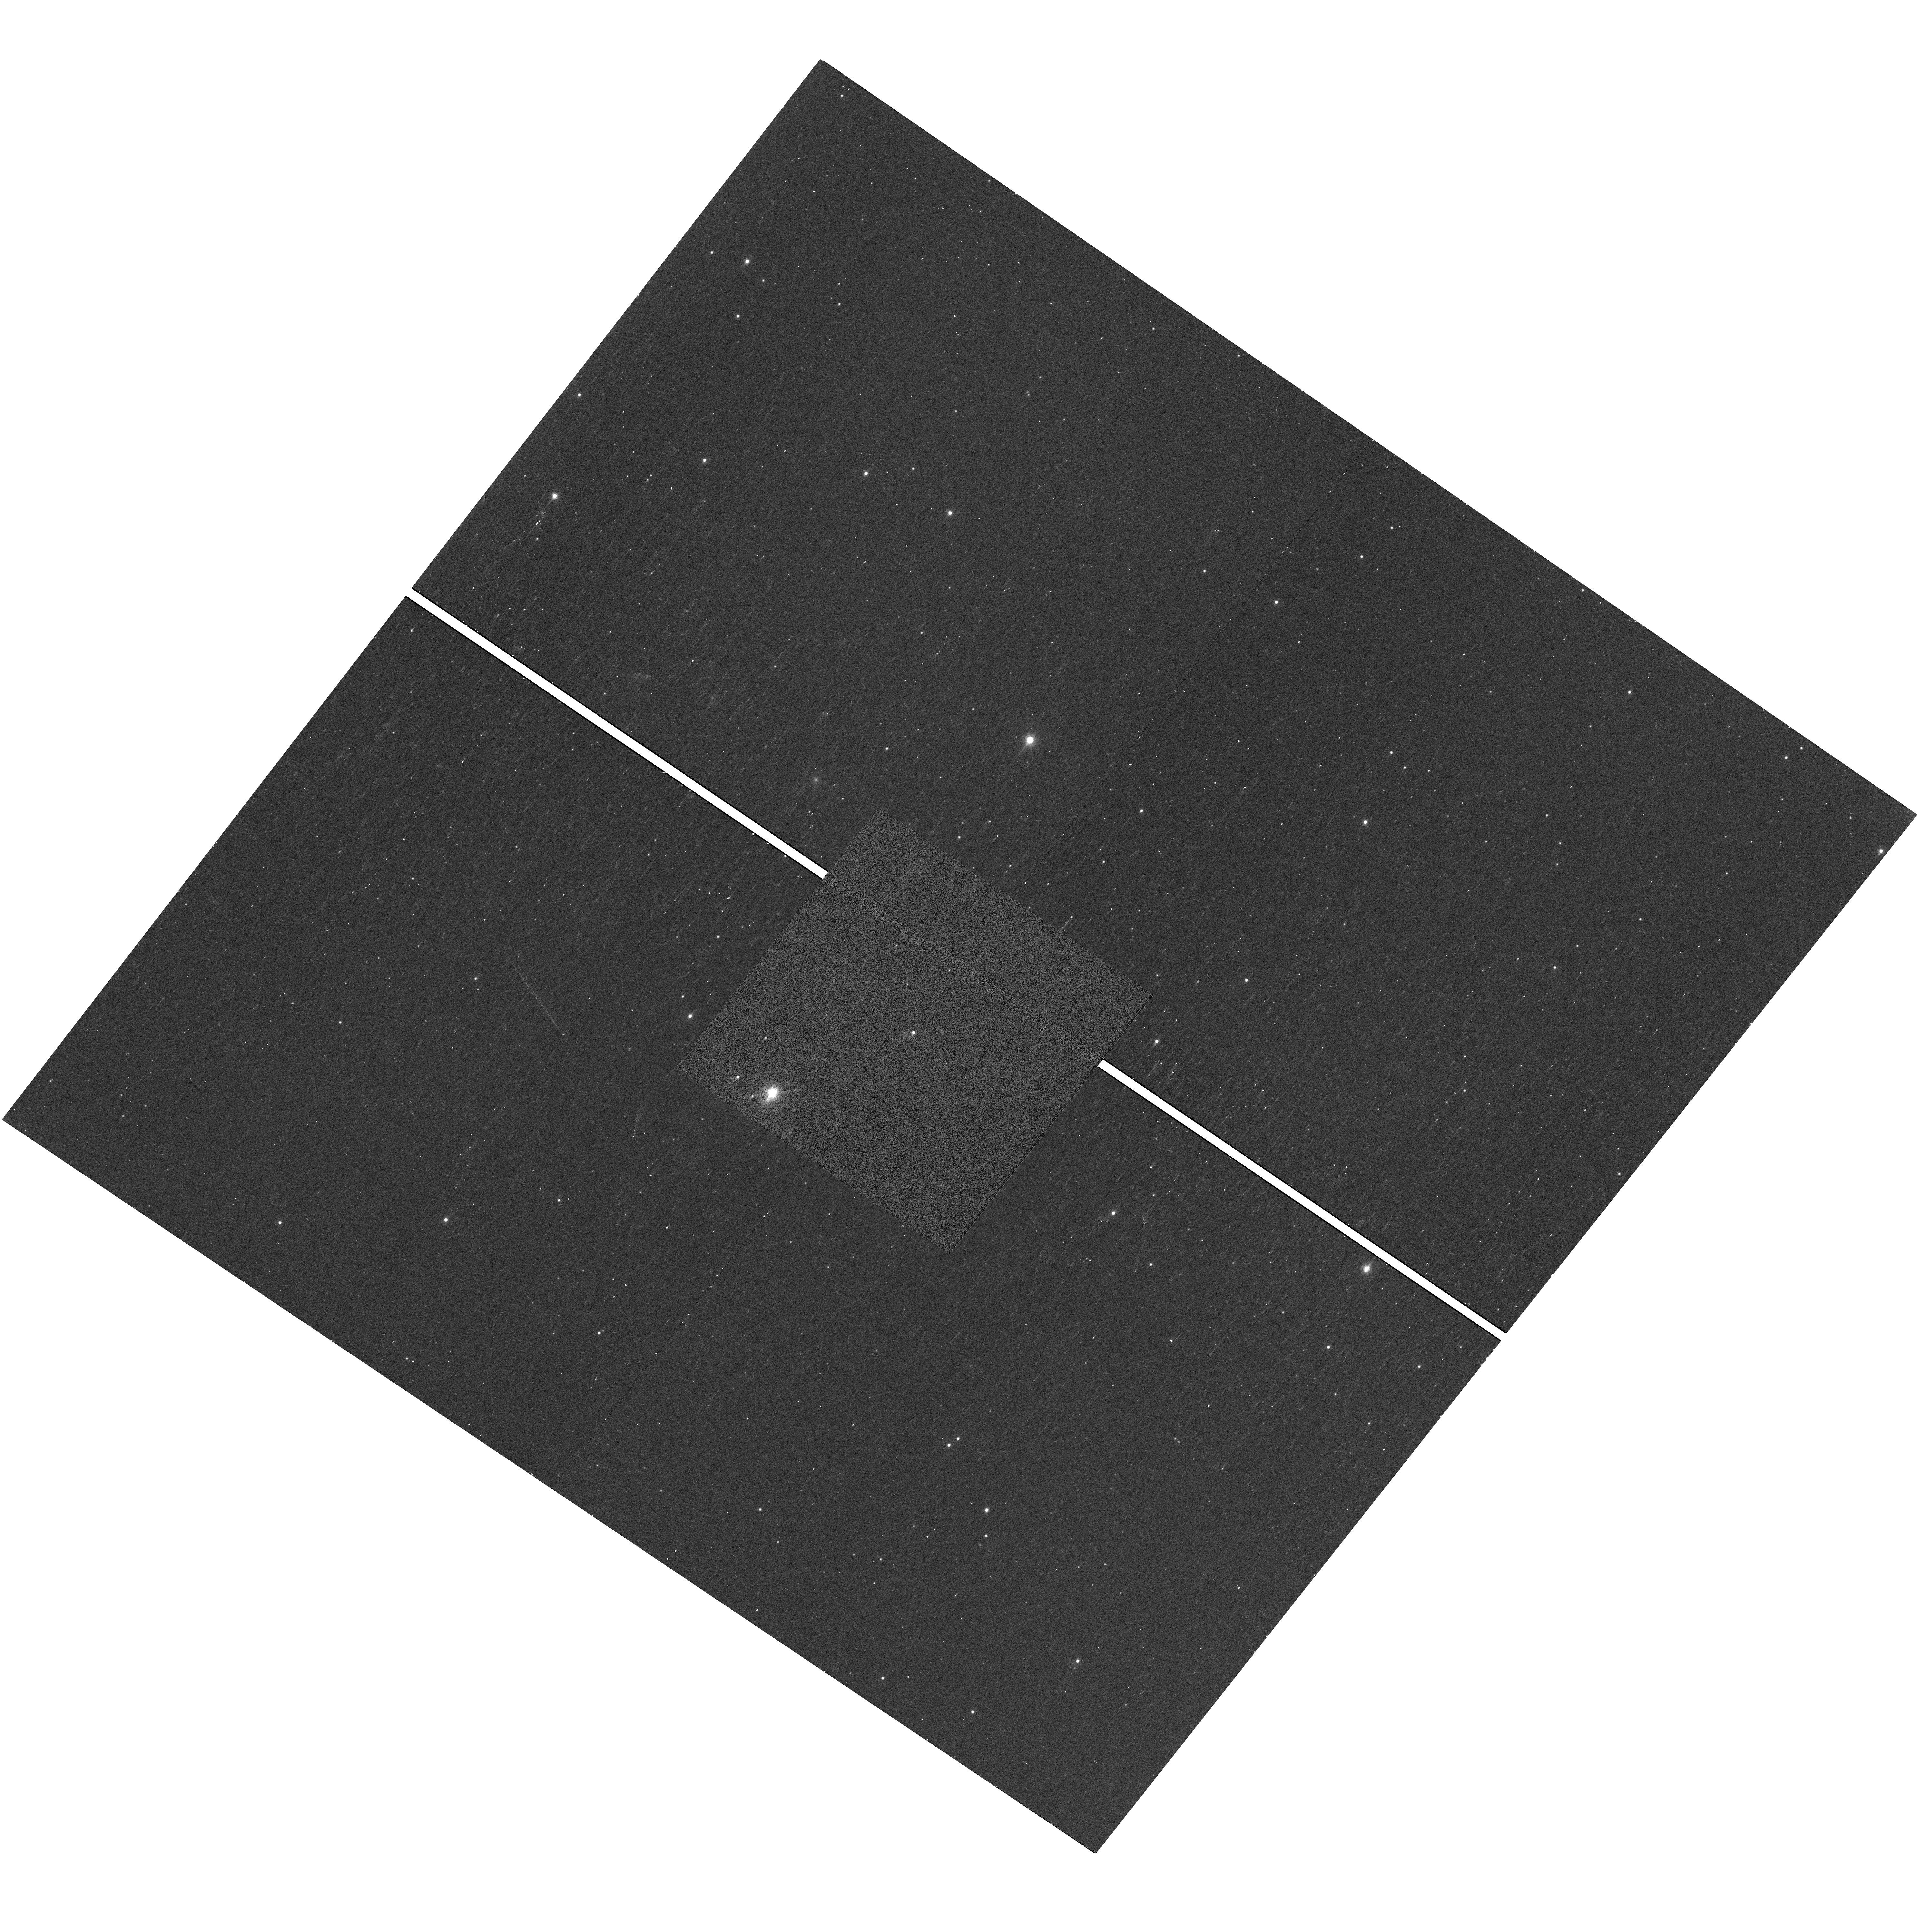
Target: CFHTWIR-OPH47. Instrument: WFC3/UVIS. Filter: F850LP. Exposure: 10 min. Observation ID: hst_12944_05_wfc3_uvis_f850lp_ic1105

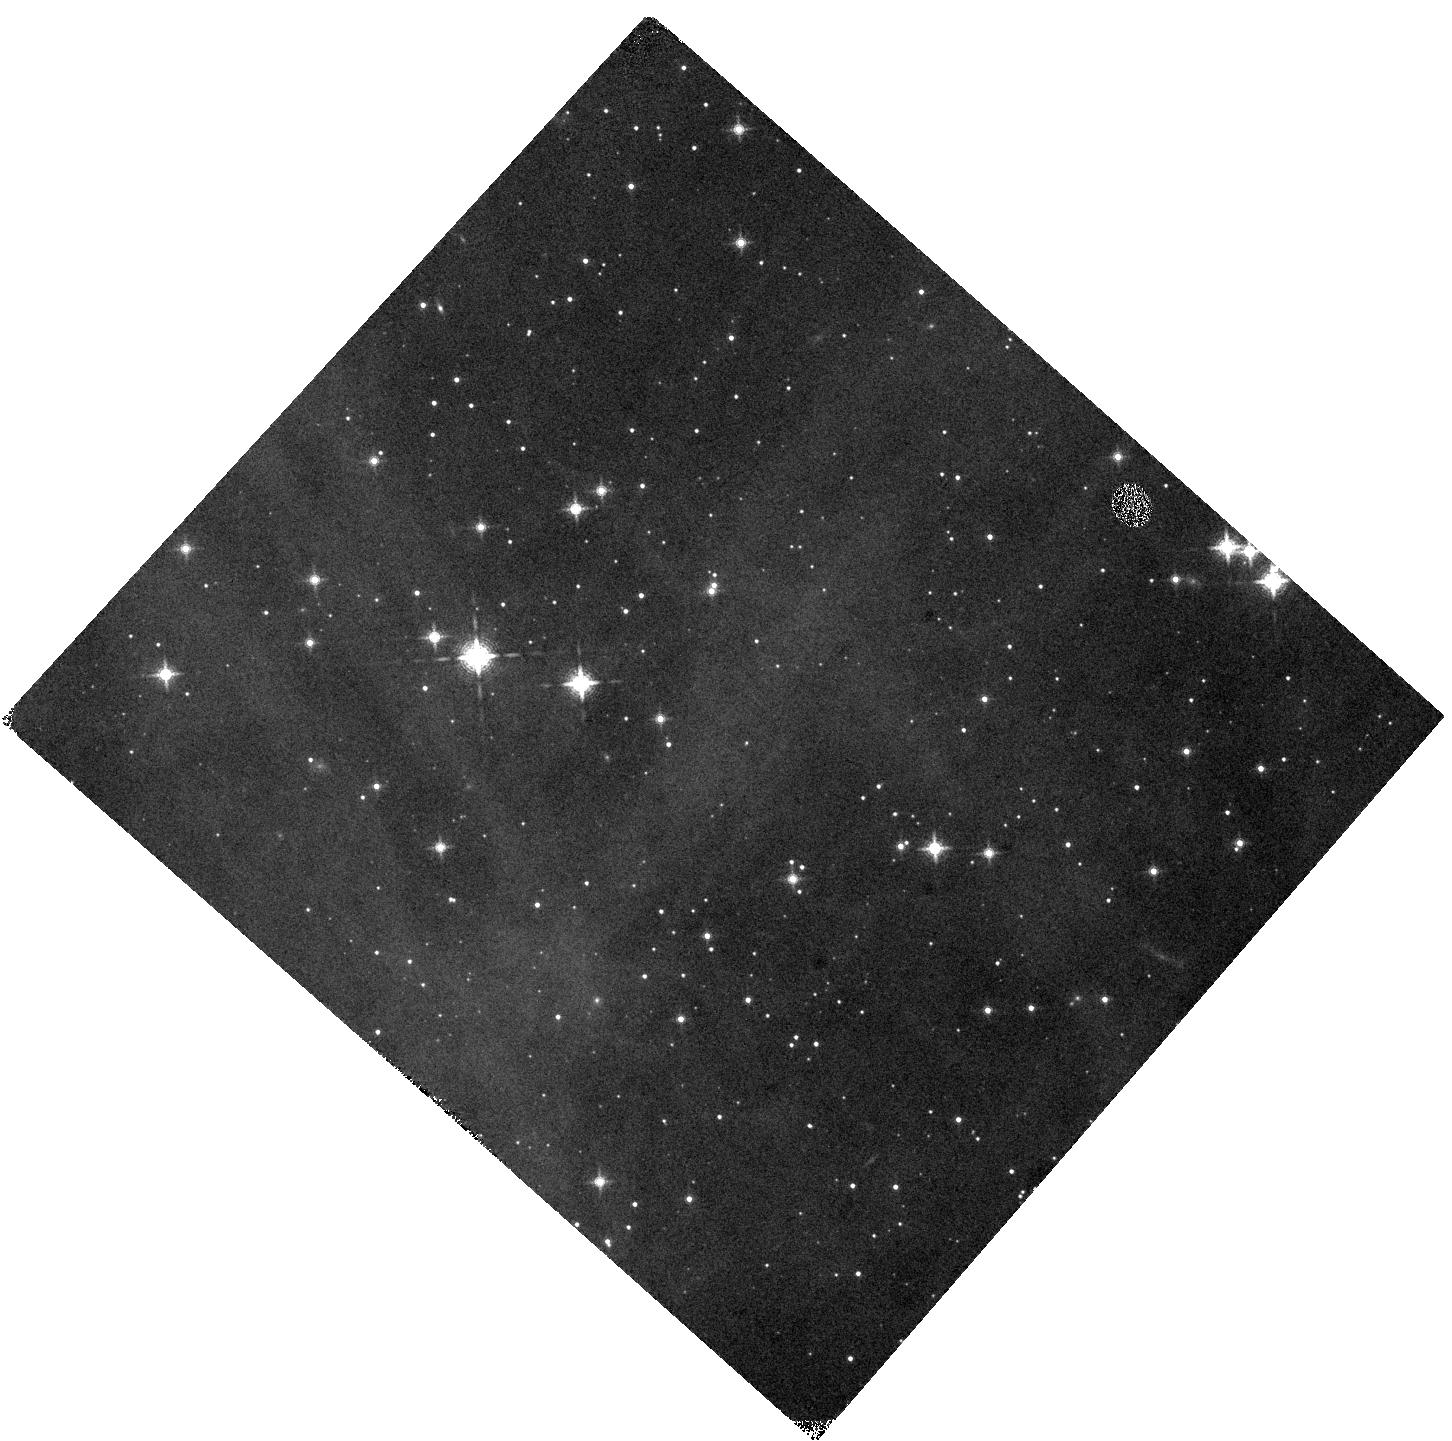
Target: CFHTWIR-OPH90. Instrument: WFC3/IR. Filter: F139M. Exposure: 12 min. Observation ID: hst_12944_27_wfc3_ir_f139m_ic1127

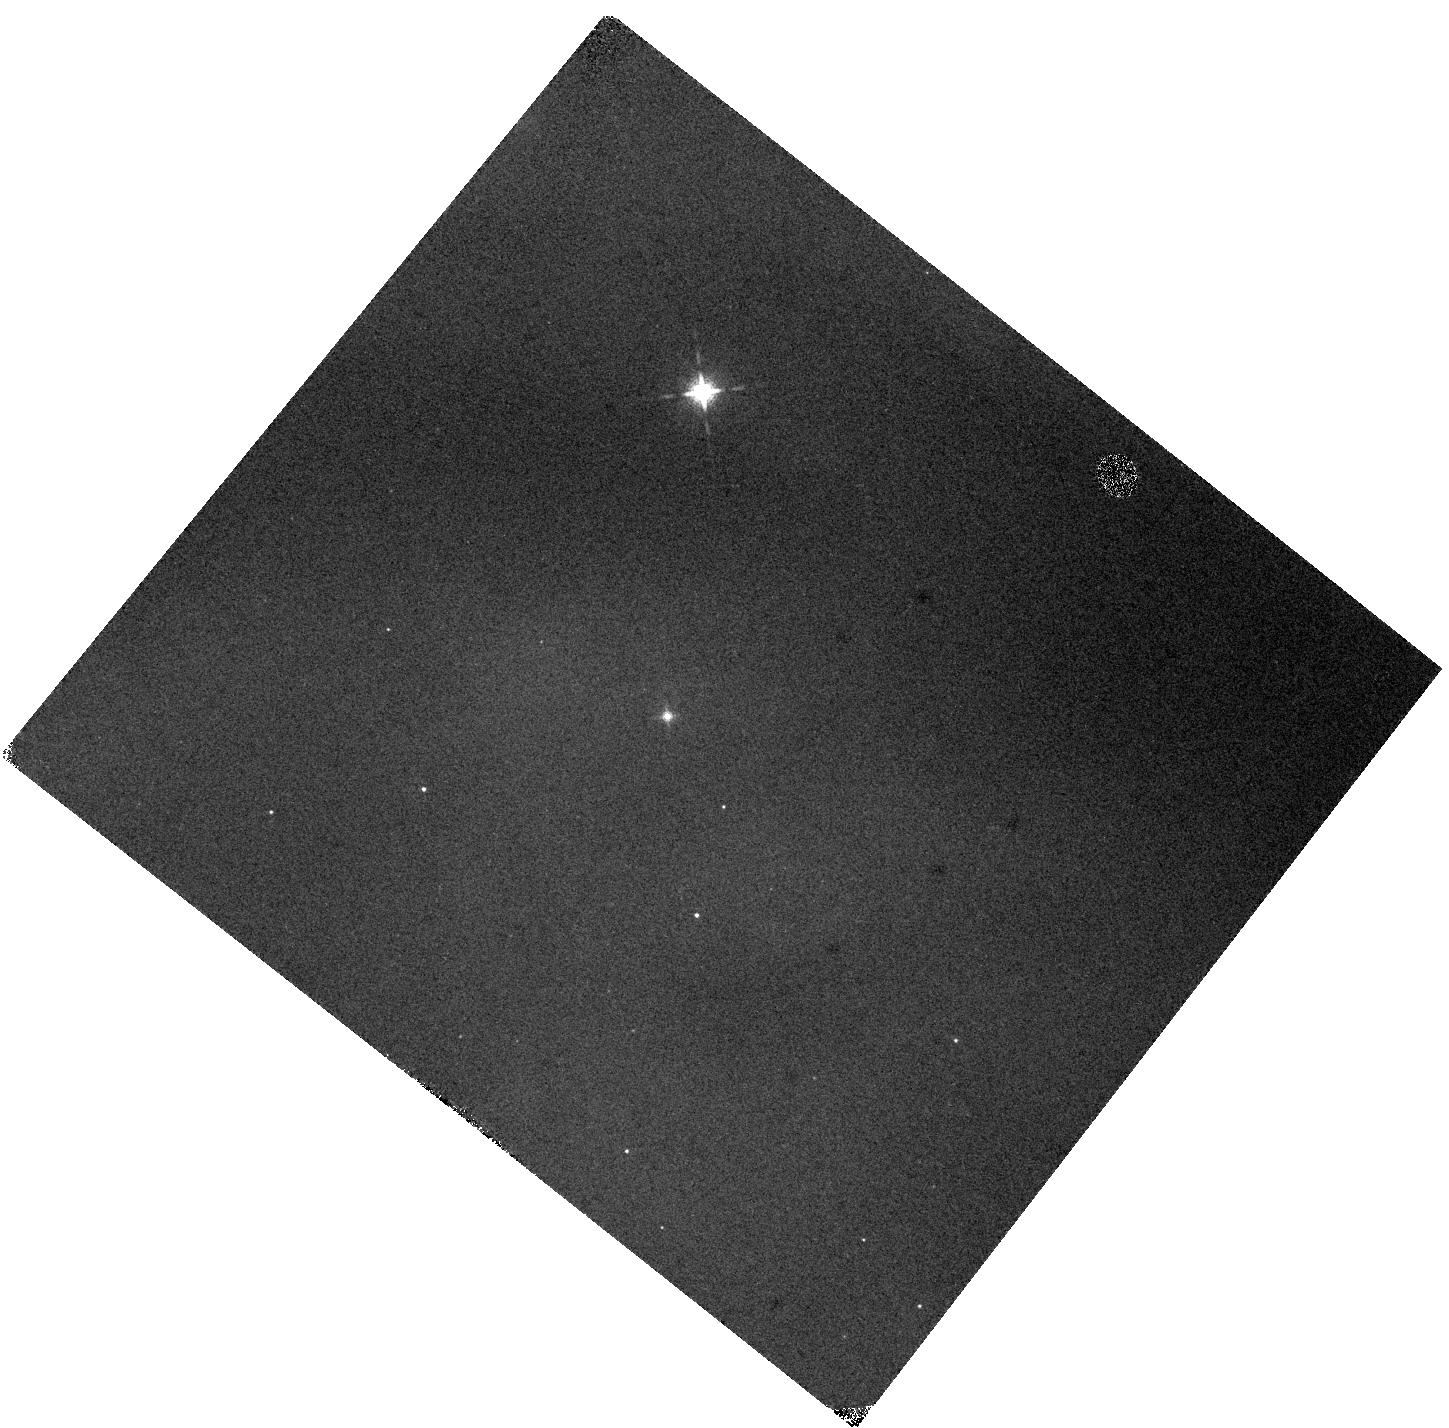
Target: GY154. Instrument: WFC3/IR. Filter: F139M. Exposure: 12 min. Observation ID: hst_12944_32_wfc3_ir_f139m_ic1132

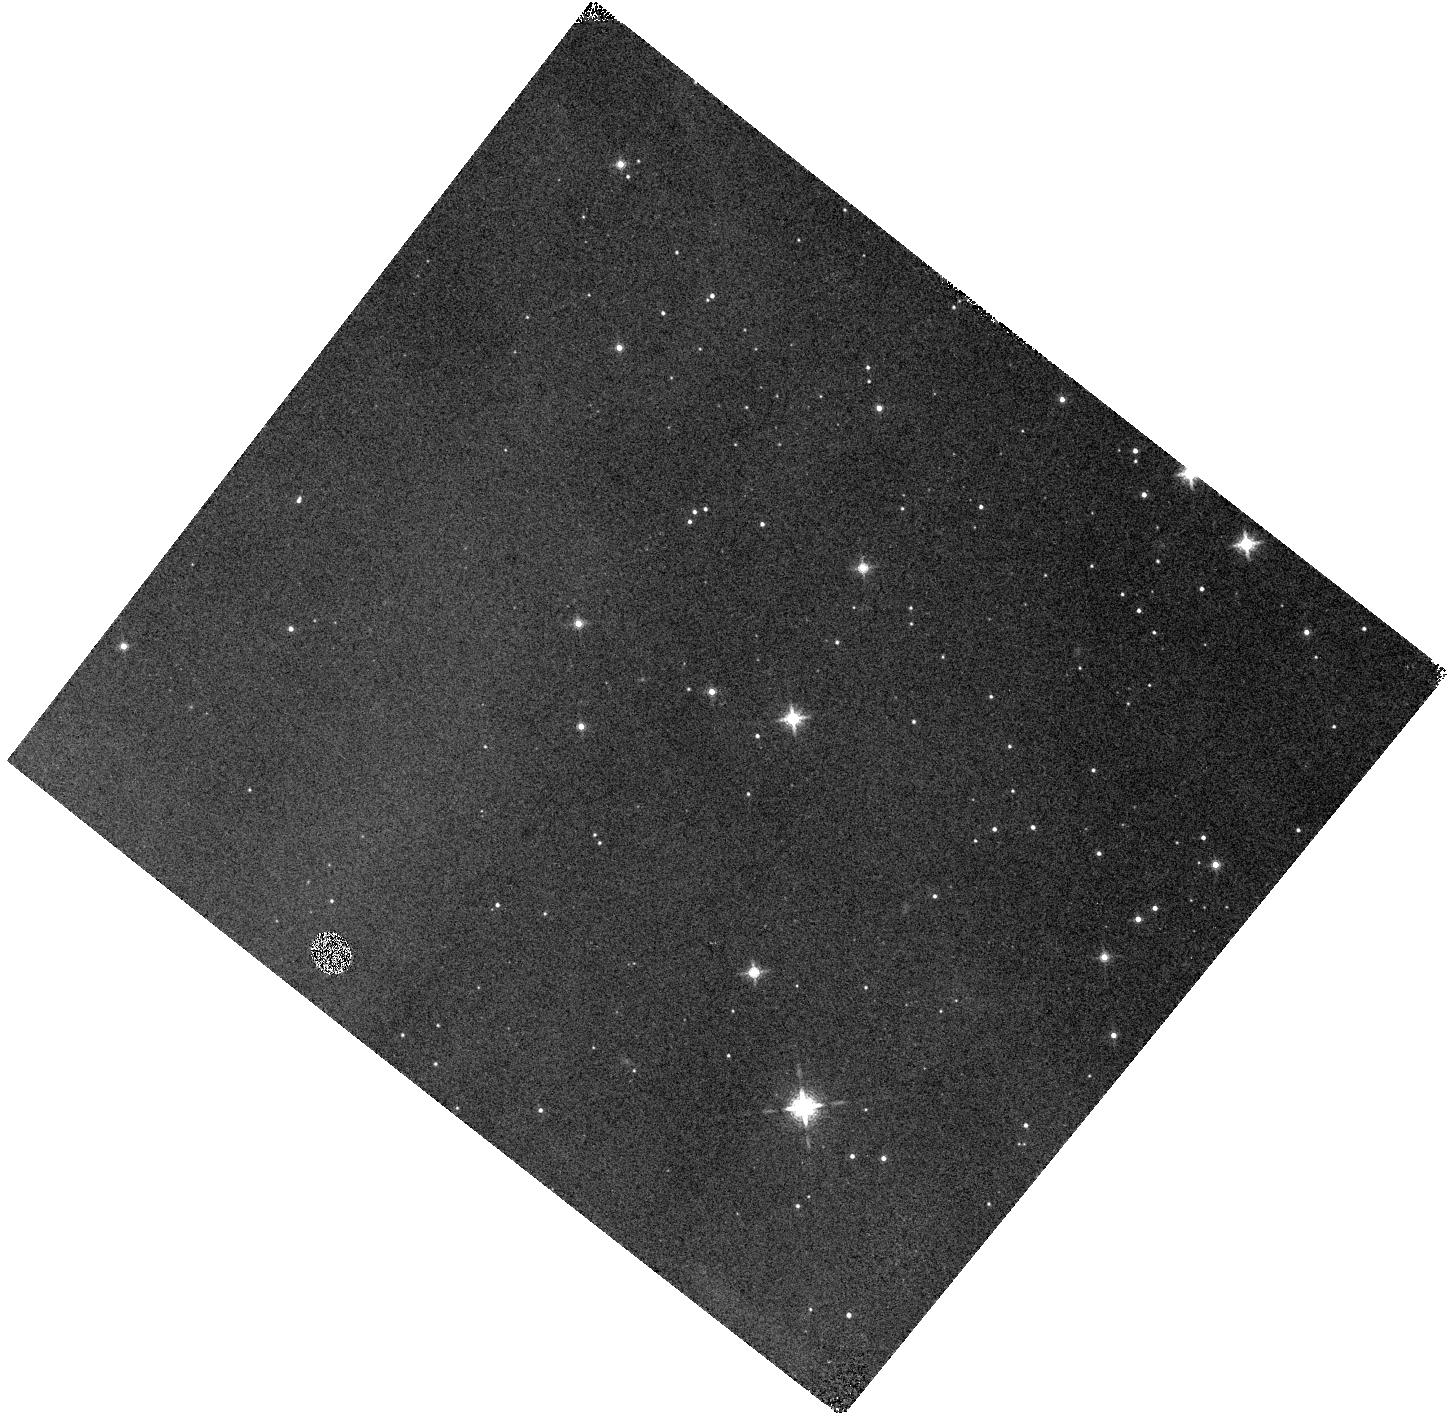
Target: W1626-2412. Instrument: WFC3/IR. Filter: F139M. Exposure: 12 min. Observation ID: hst_12944_14_wfc3_ir_f139m_ic1114

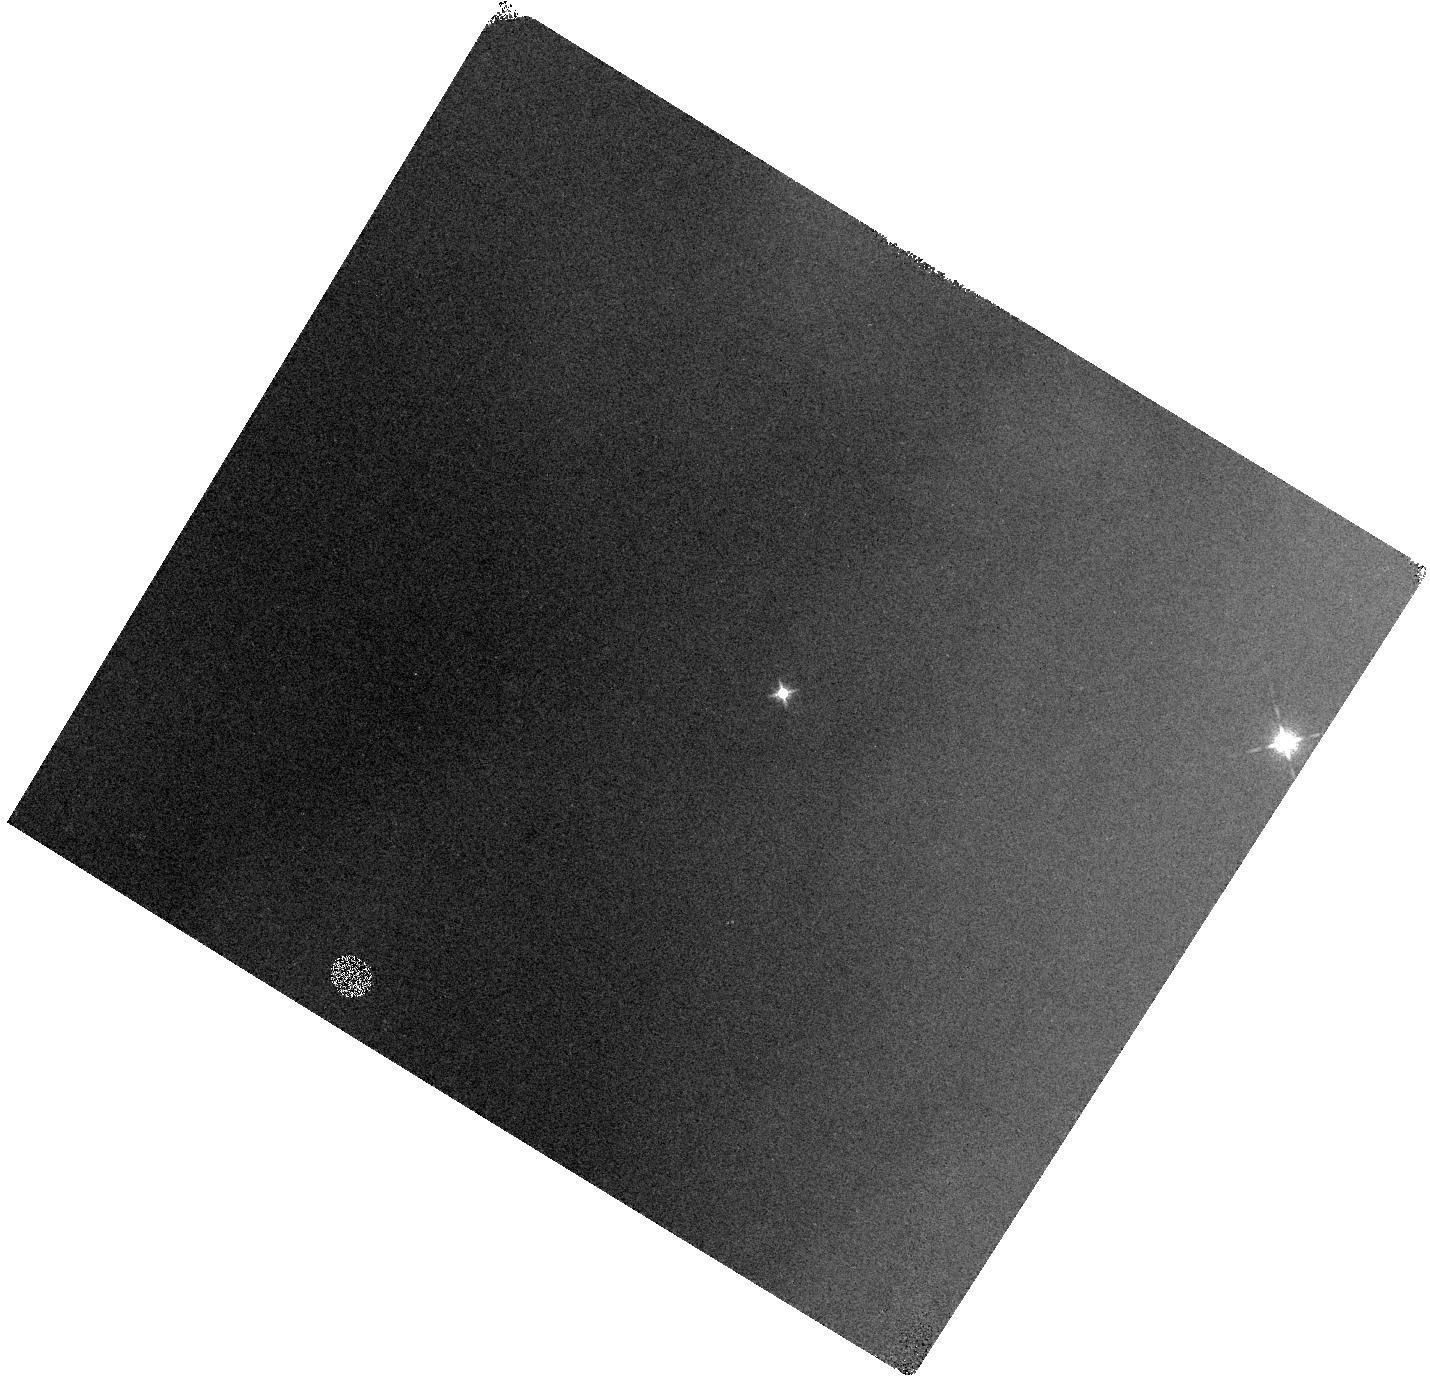
Target: GY64. Instrument: WFC3/IR. Filter: F127M. Exposure: 12 min. Observation ID: hst_12944_13_wfc3_ir_f127m_ic1113

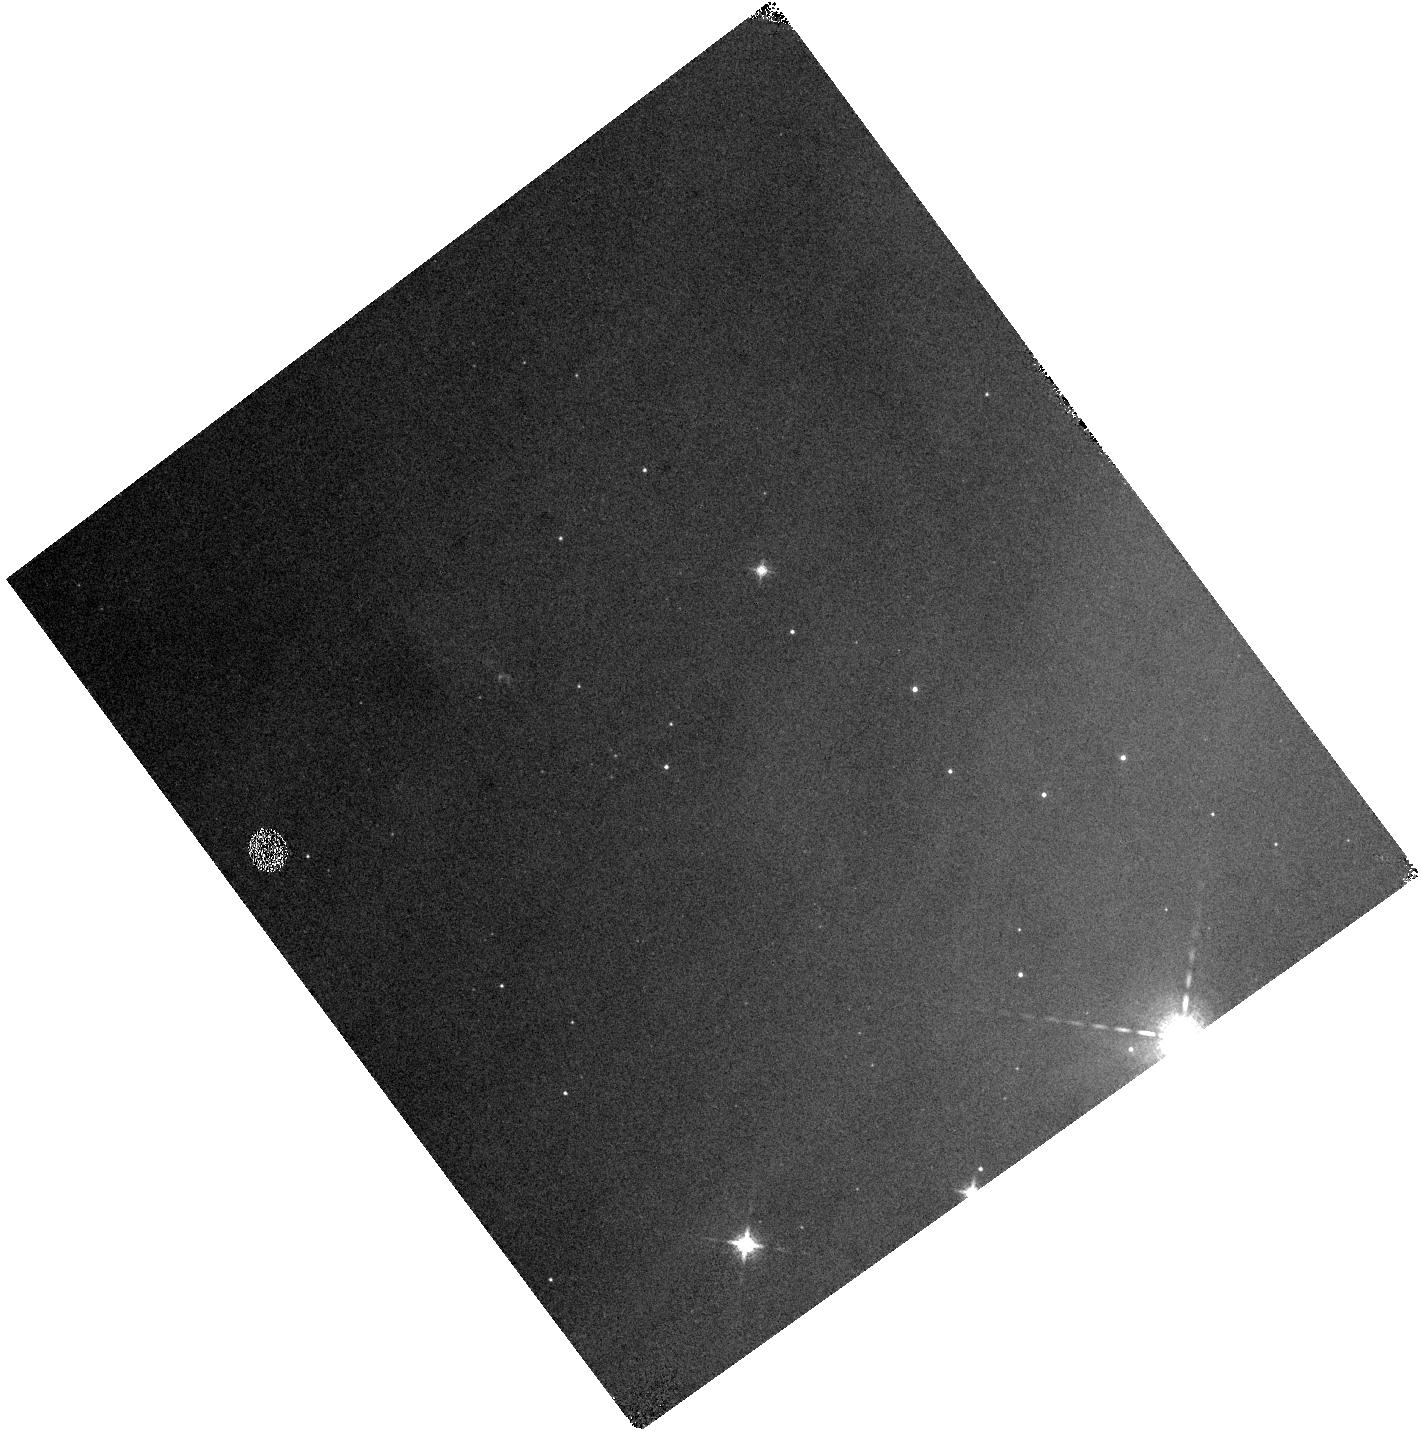
Target: CFHTWIR-OPH18. Instrument: WFC3/IR. Filter: F139M. Exposure: 12 min. Observation ID: hst_12944_26_wfc3_ir_f139m_ic1126

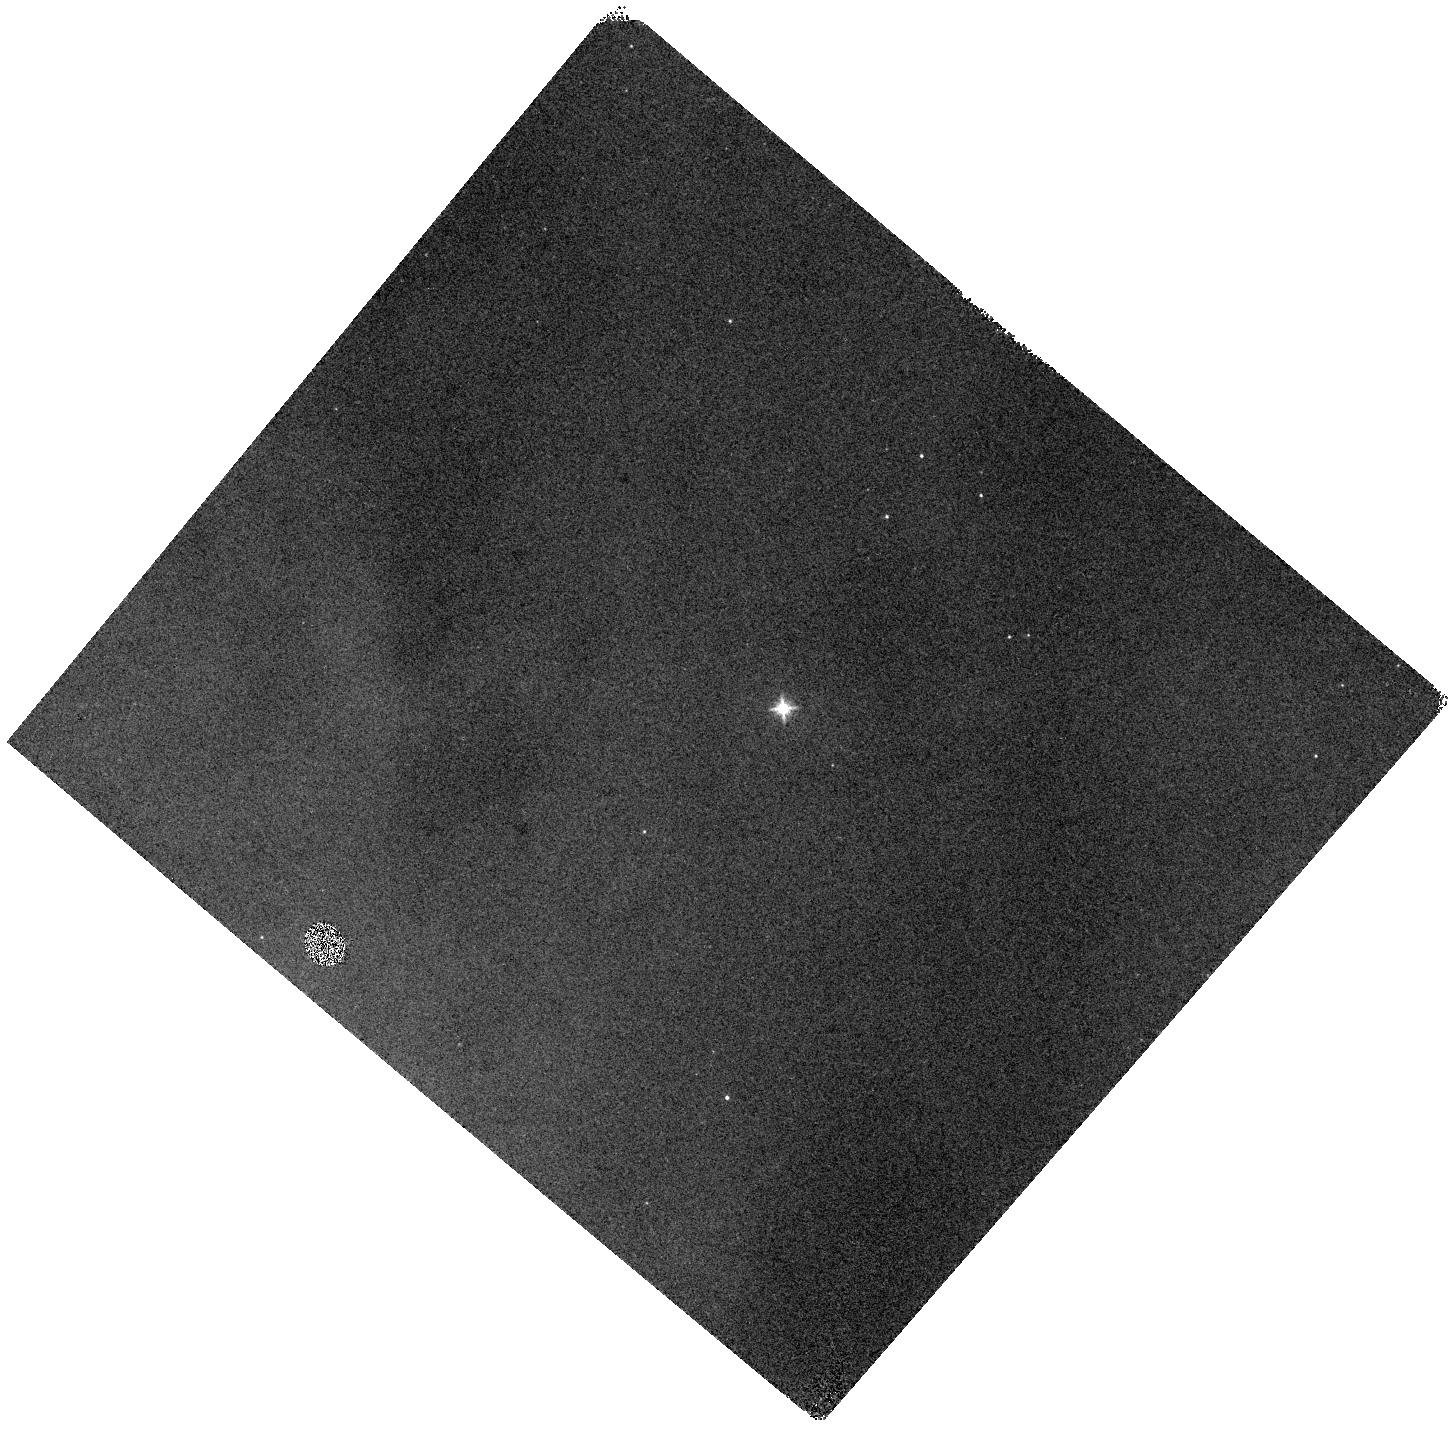
Target: CRBR31. Instrument: WFC3/IR. Filter: F127M. Exposure: 12 min. Observation ID: hst_12944_12_wfc3_ir_f127m_ic1112

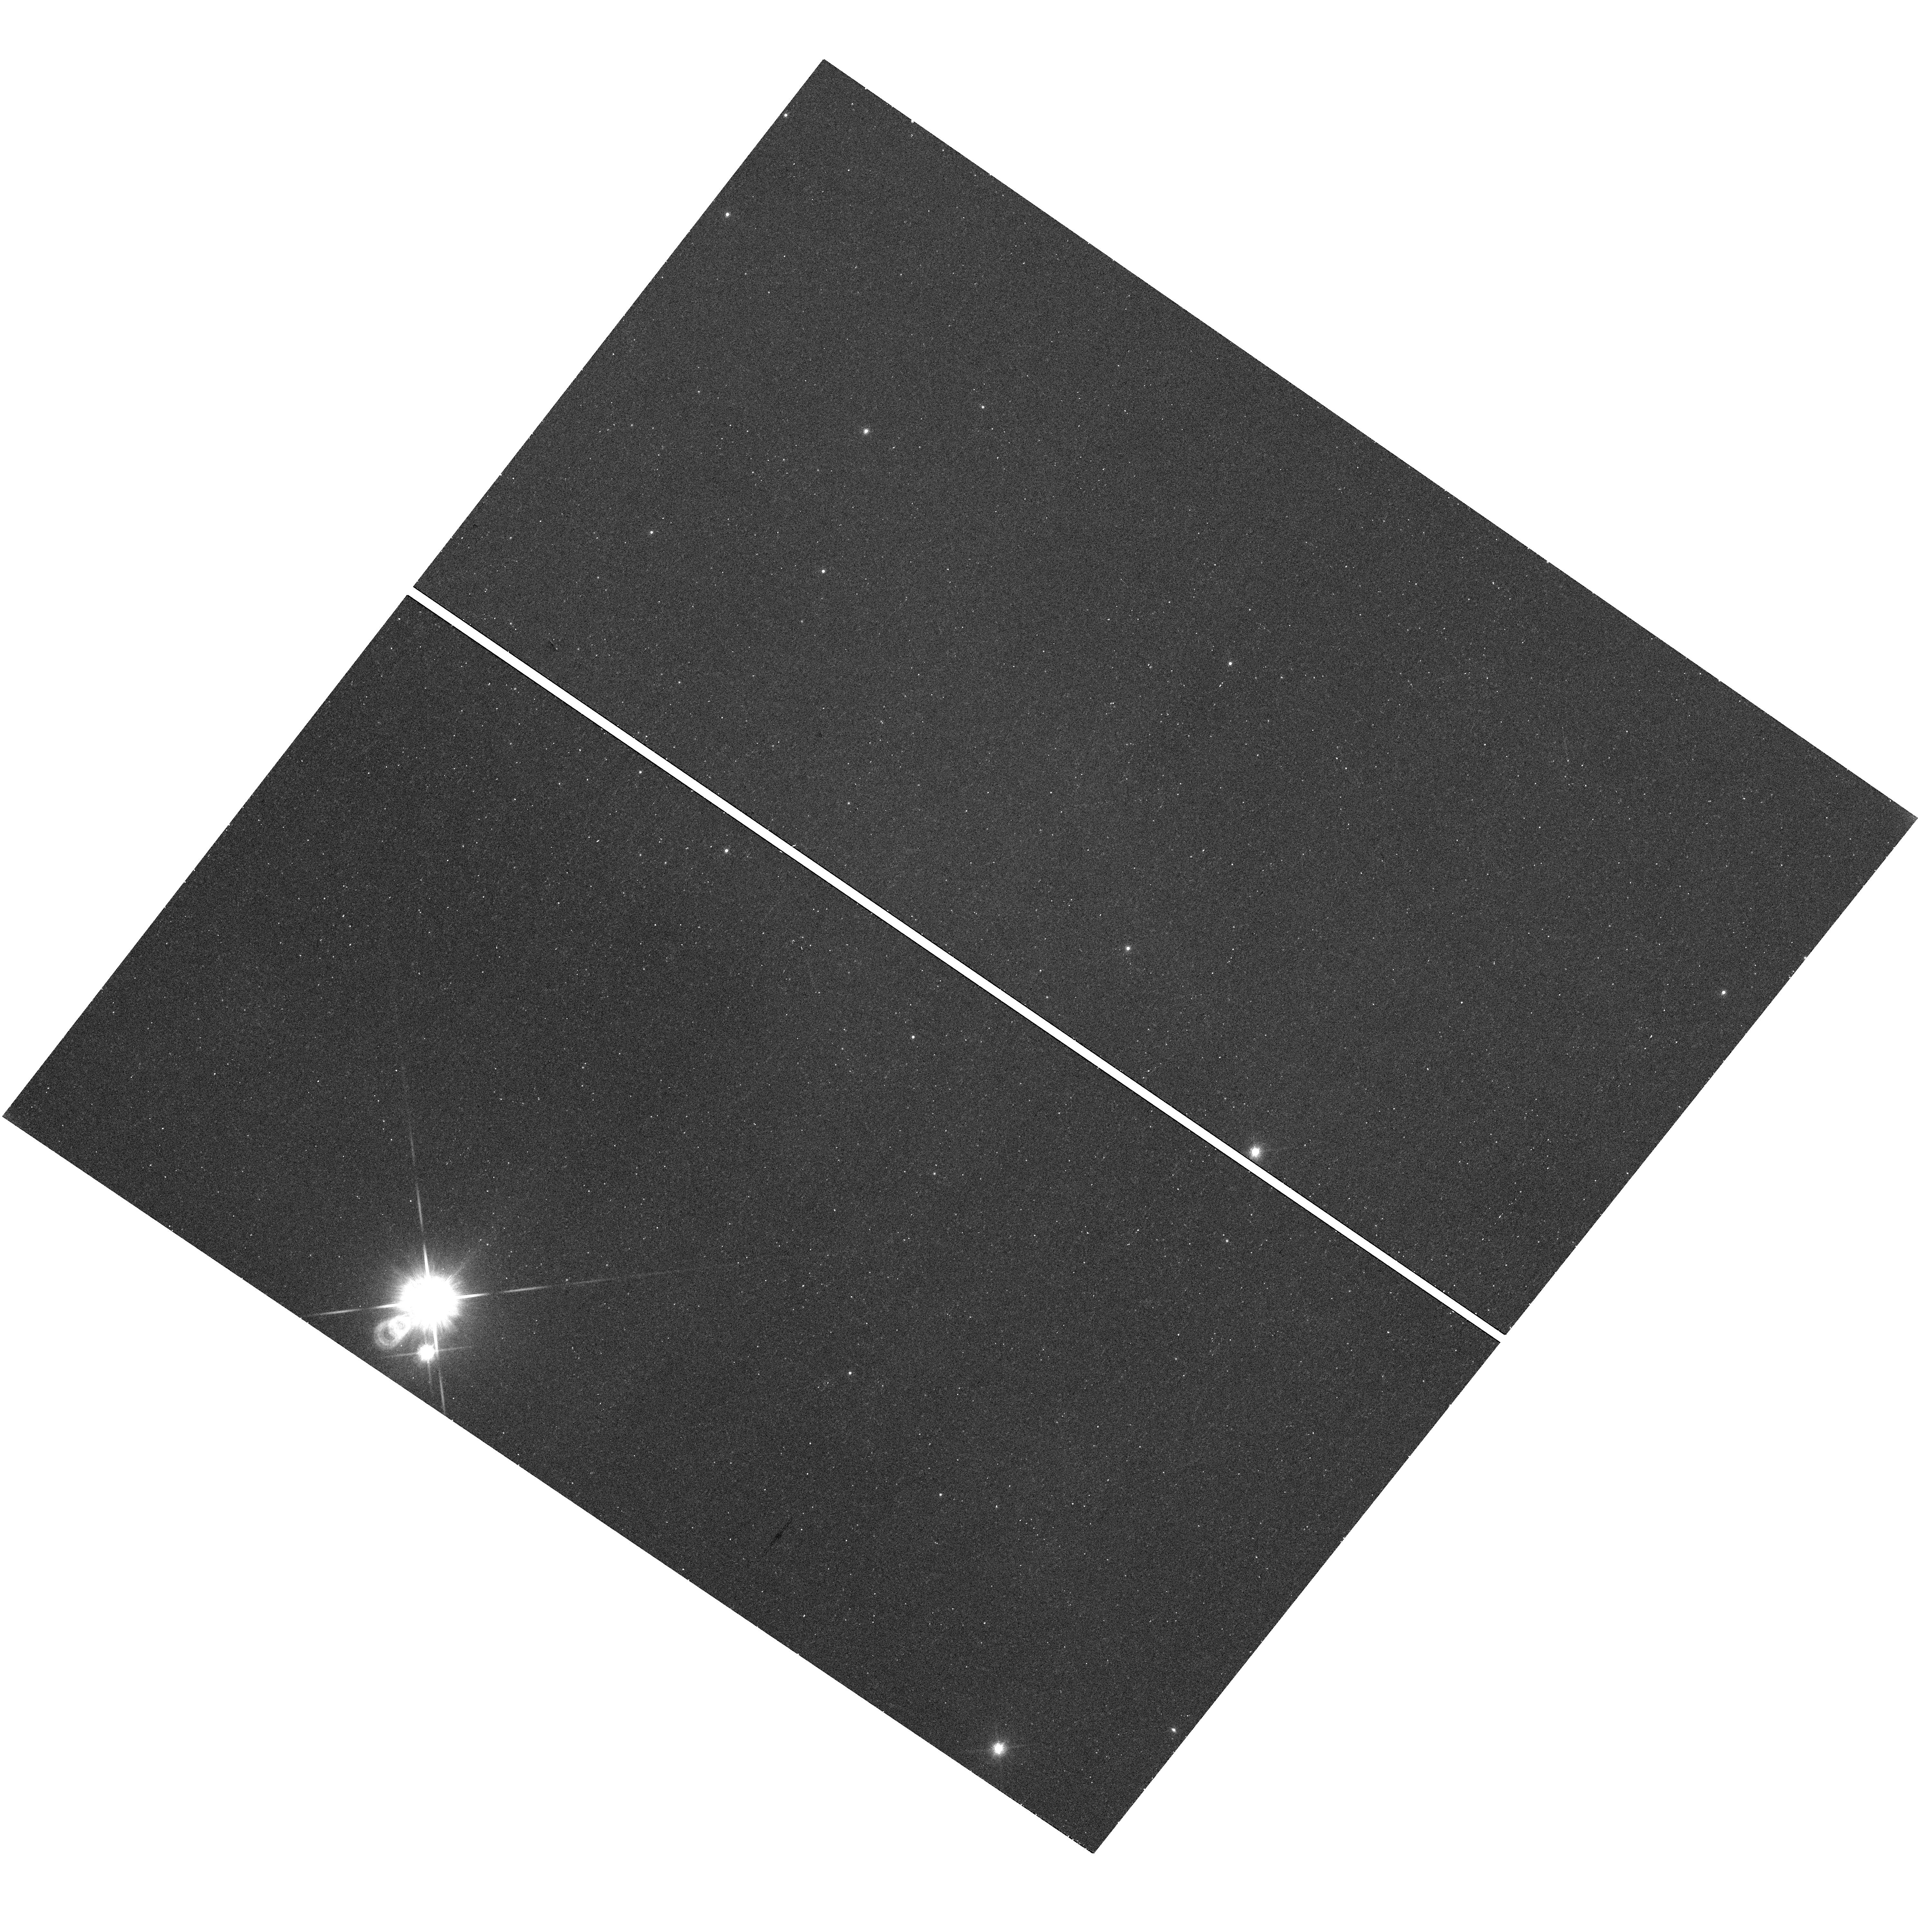
Target: SONYC-RHOOPH-6. Instrument: WFC3/UVIS. Filter: F850LP. Exposure: 16 min. Observation ID: hst_12944_29_wfc3_uvis_f850lp_ic1129

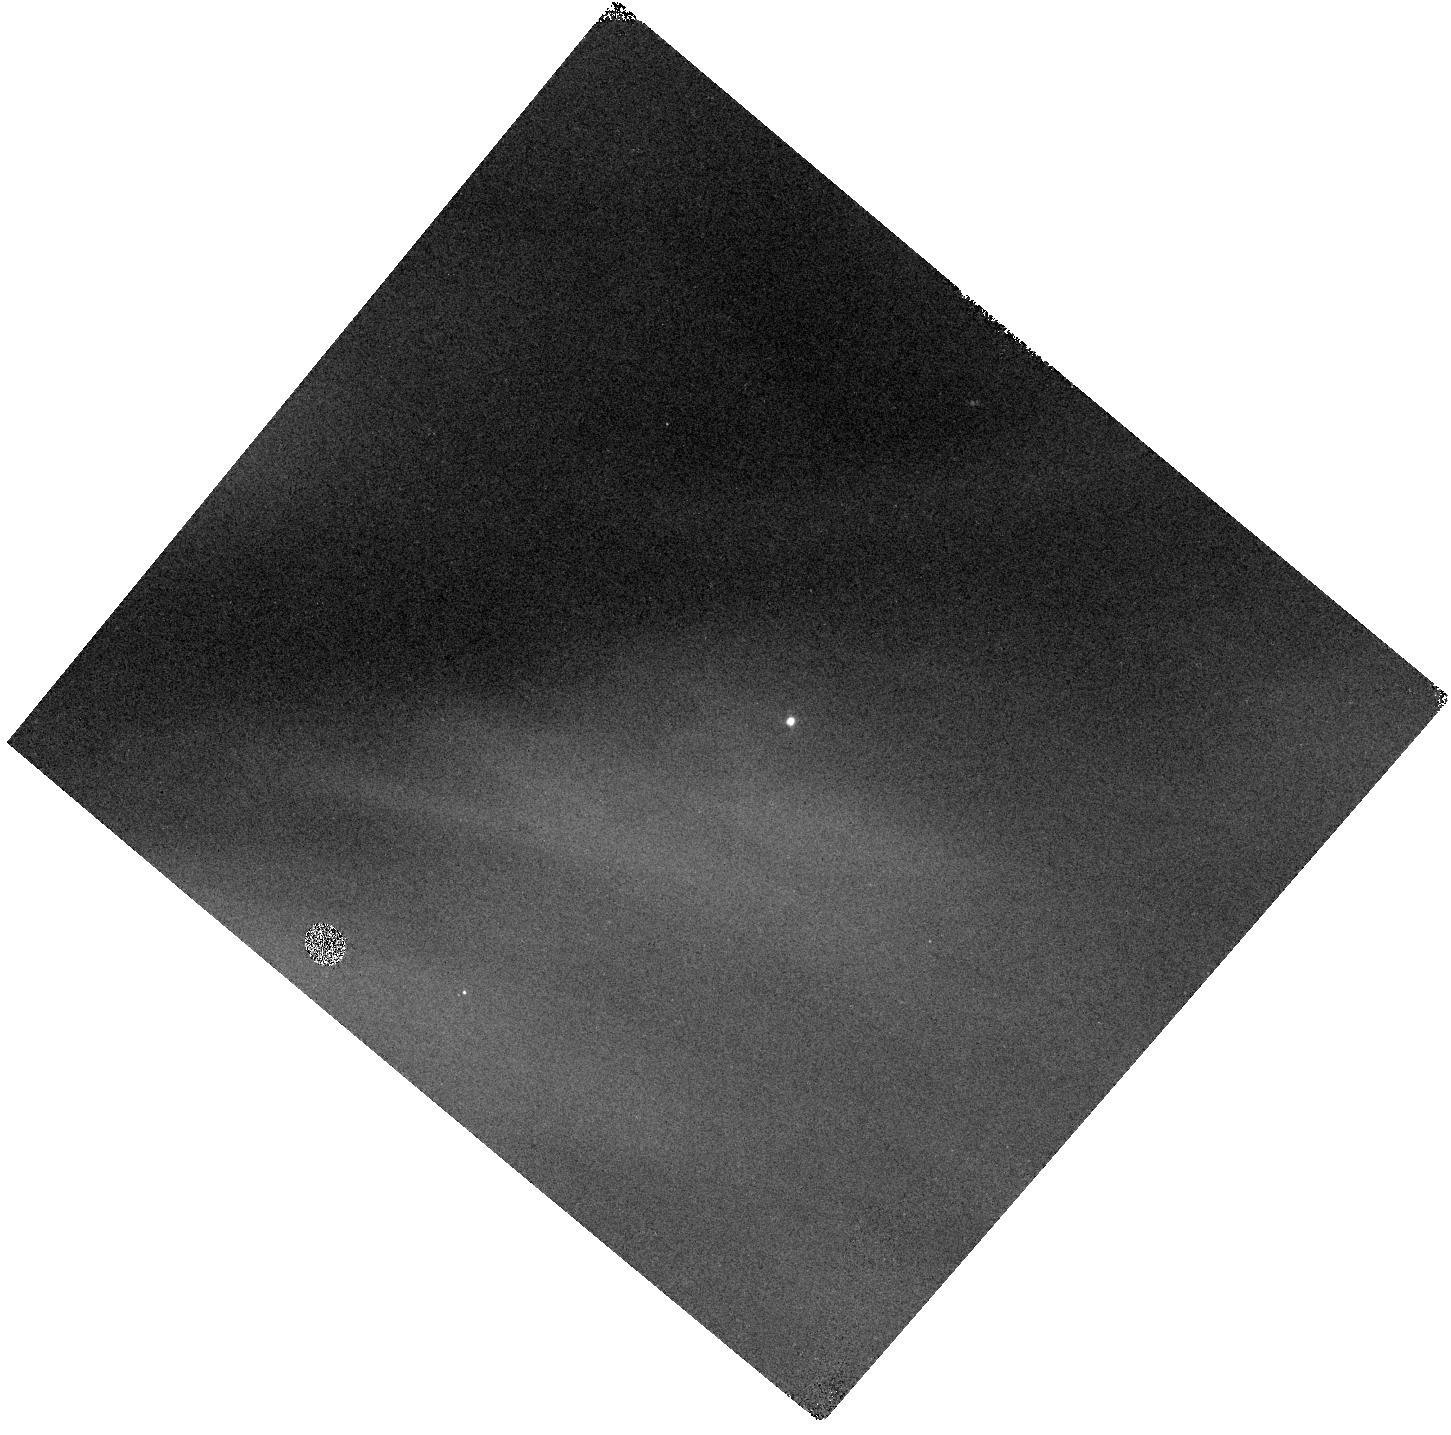
Target: CFHTWIR-OPH66. Instrument: WFC3/IR. Filter: F127M. Exposure: 12 min. Observation ID: hst_12944_23_wfc3_ir_f127m_ic1123

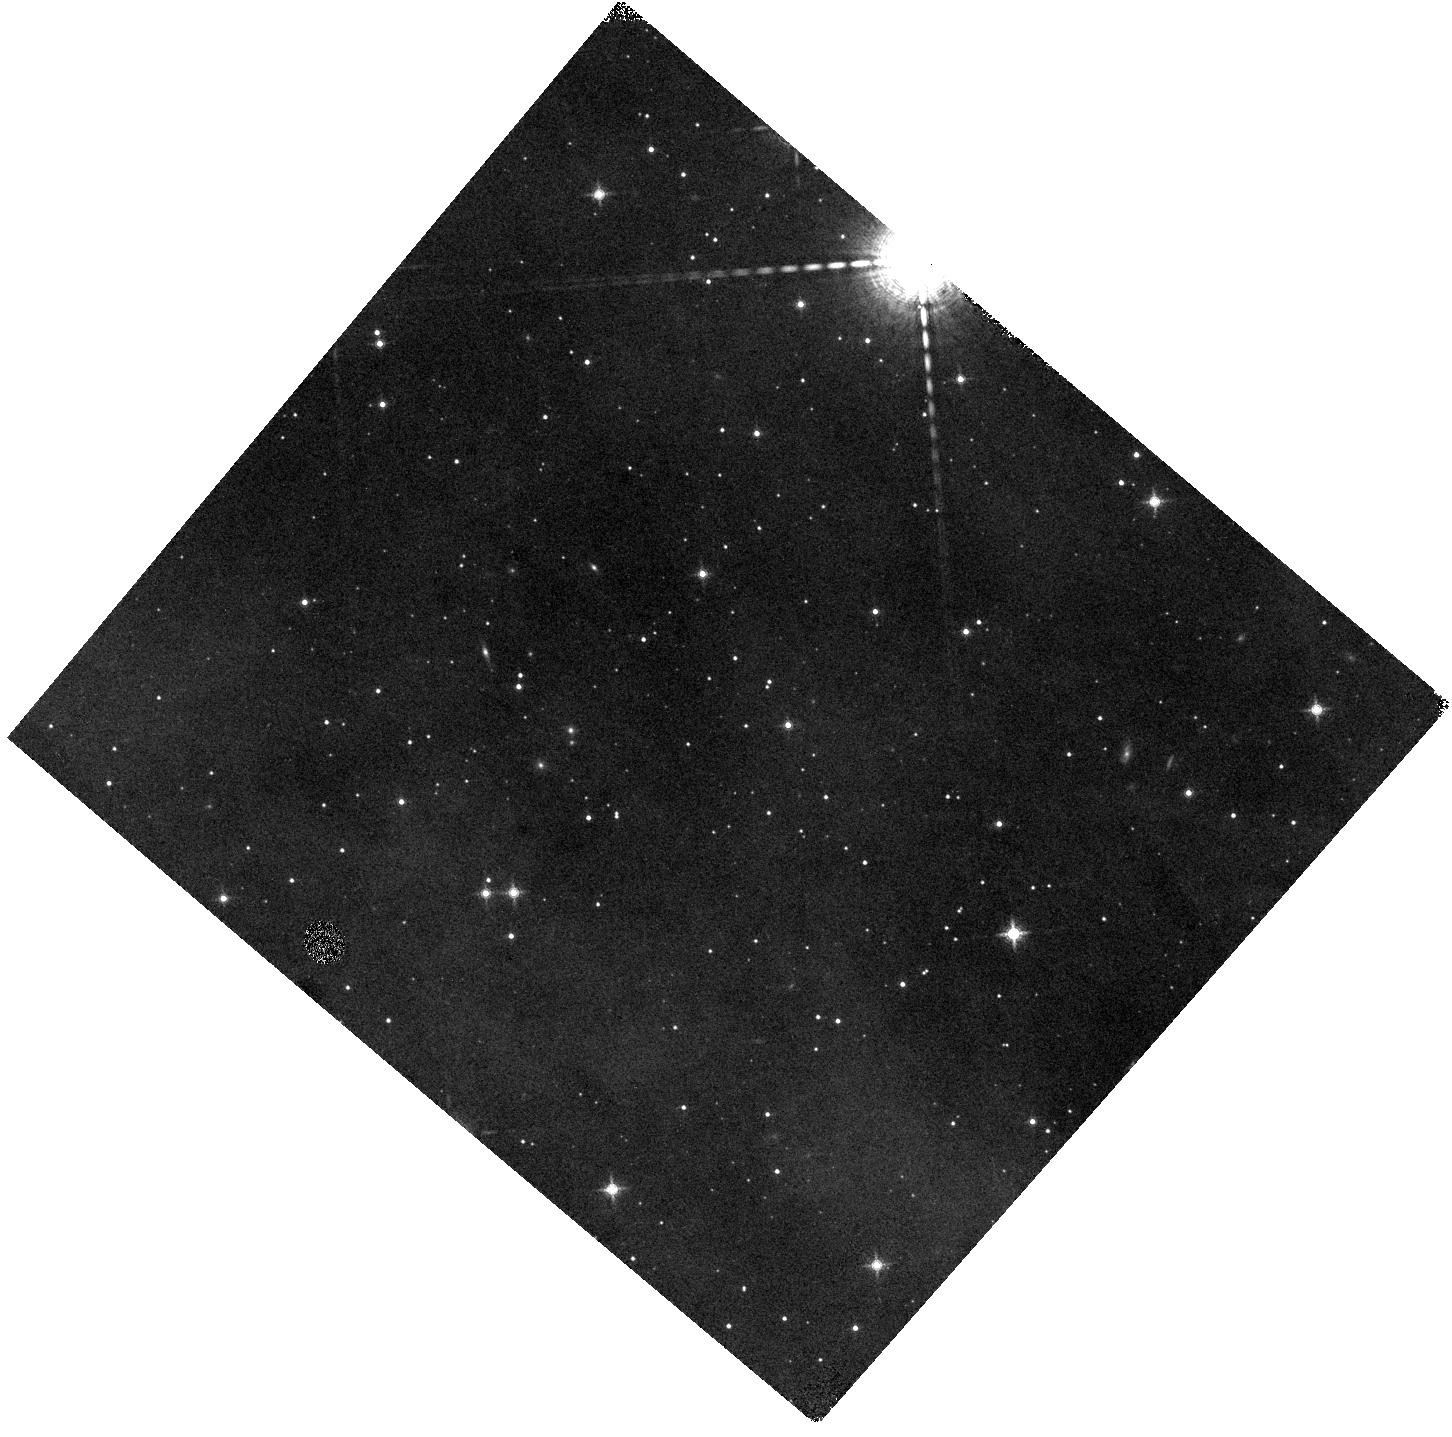
Target: W1628-2424. Instrument: WFC3/IR. Filter: F139M. Exposure: 12 min. Observation ID: hst_12944_19_wfc3_ir_f139m_ic1119

A High-Resolution Survey of the Very Youngest Brown Dwarfs (PI: Allers, Katelyn)

We propose to image the youngest (~0.5 Myr) brown dwarfs in the nearby Ophiuchus star-forming region (d=125 pc). These observations will complete our high resolution imaging survey of a well-defined sample of young brown dwarfs and very low mass stars spanning the age range of 0.5-100 Myr (Allers et al. 2009, Allers et al. 2010, Biller et al. 2011). Our proposed survey will be the culmination of the most extensive high resolution search for companions to young substellar objects conducted to date. We have established a novel, reddening-insensitive approach, which uses imaging in three WFC3 UVIS and IR filters to discern candidate companions from contaminant background stars. Our proposed survey is sensitive enough to discover planetary-mass companions. As only two planetary-mass companions to brown dwarfs are known (Chauvin et al. 2005, Todorov et al. 2010), such discoveries will provide valuable new benchmark objects for testing atmospheric and evolutionary models of planetary-mass objects. Our survey will put the strongest constraints to date on the primordial binary fraction for brown dwarfs. By comparing results in Ophiuchus with our completed survey of the Upper Sco region (Biller et al. 2011), we can directly measure how the binary characteristics change with age (i.e. as a cluster dynamically evolves), providing key inputs for refining models of brown dwarf formation. The proposed observations are only possible with HST WFC3. Because of the high extinction of the Ophiuchus cloud, suitable tip-tilt stars are not available to allow for ground-based LGS AO imaging of our sample.